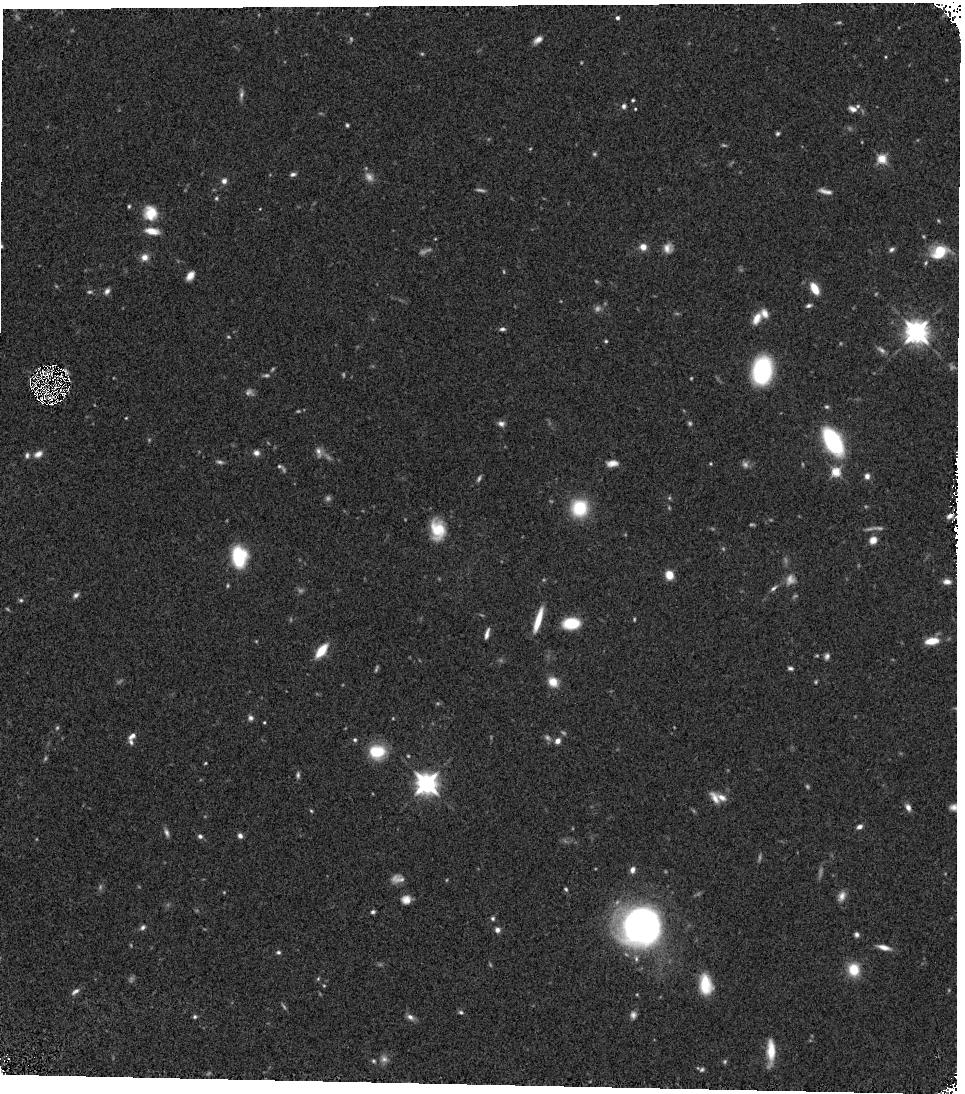
Target: UDS-V5M
Instrument: WFC3/IR
Filter: F125W
Exposure: 17 min
Observation ID: hst_12064_5m_wfc3_ir_f125w_ibew5m

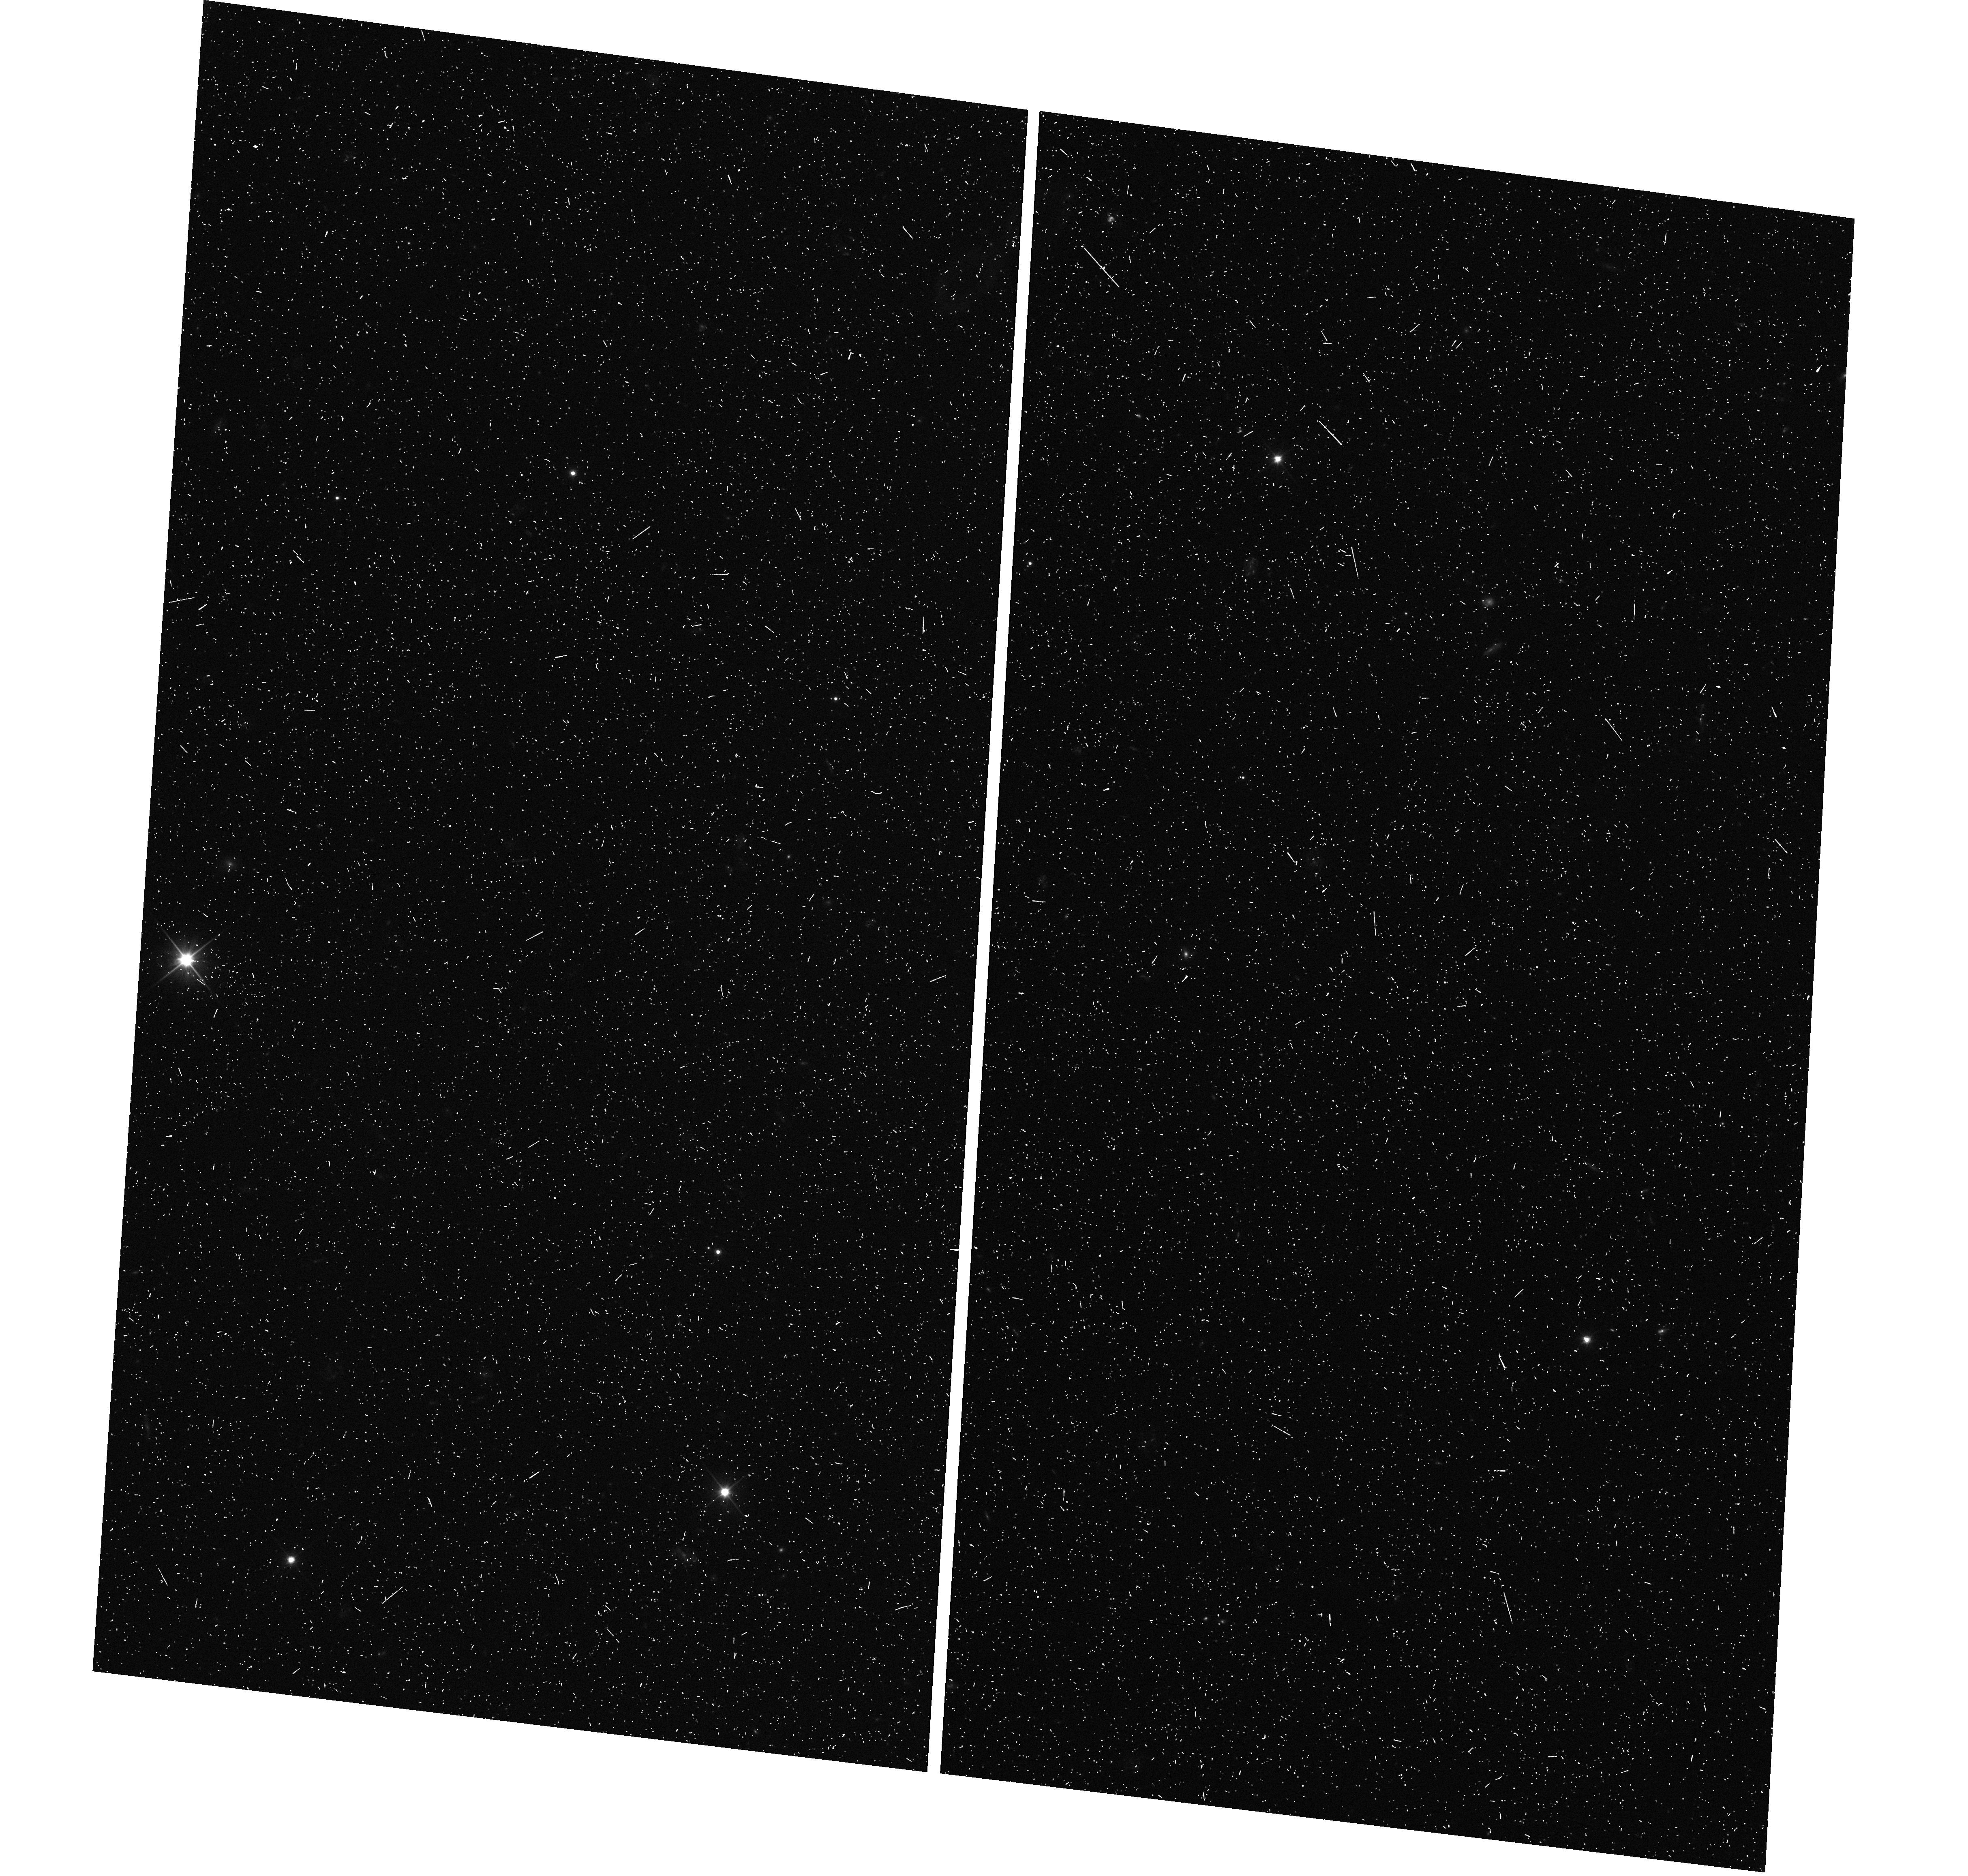
Target: UDS-V5R
Instrument: WFC3/UVIS
Filter: F350LP
Exposure: 7 min
Observation ID: hst_12064_5r_wfc3_uvis_f350lp_ibew5r

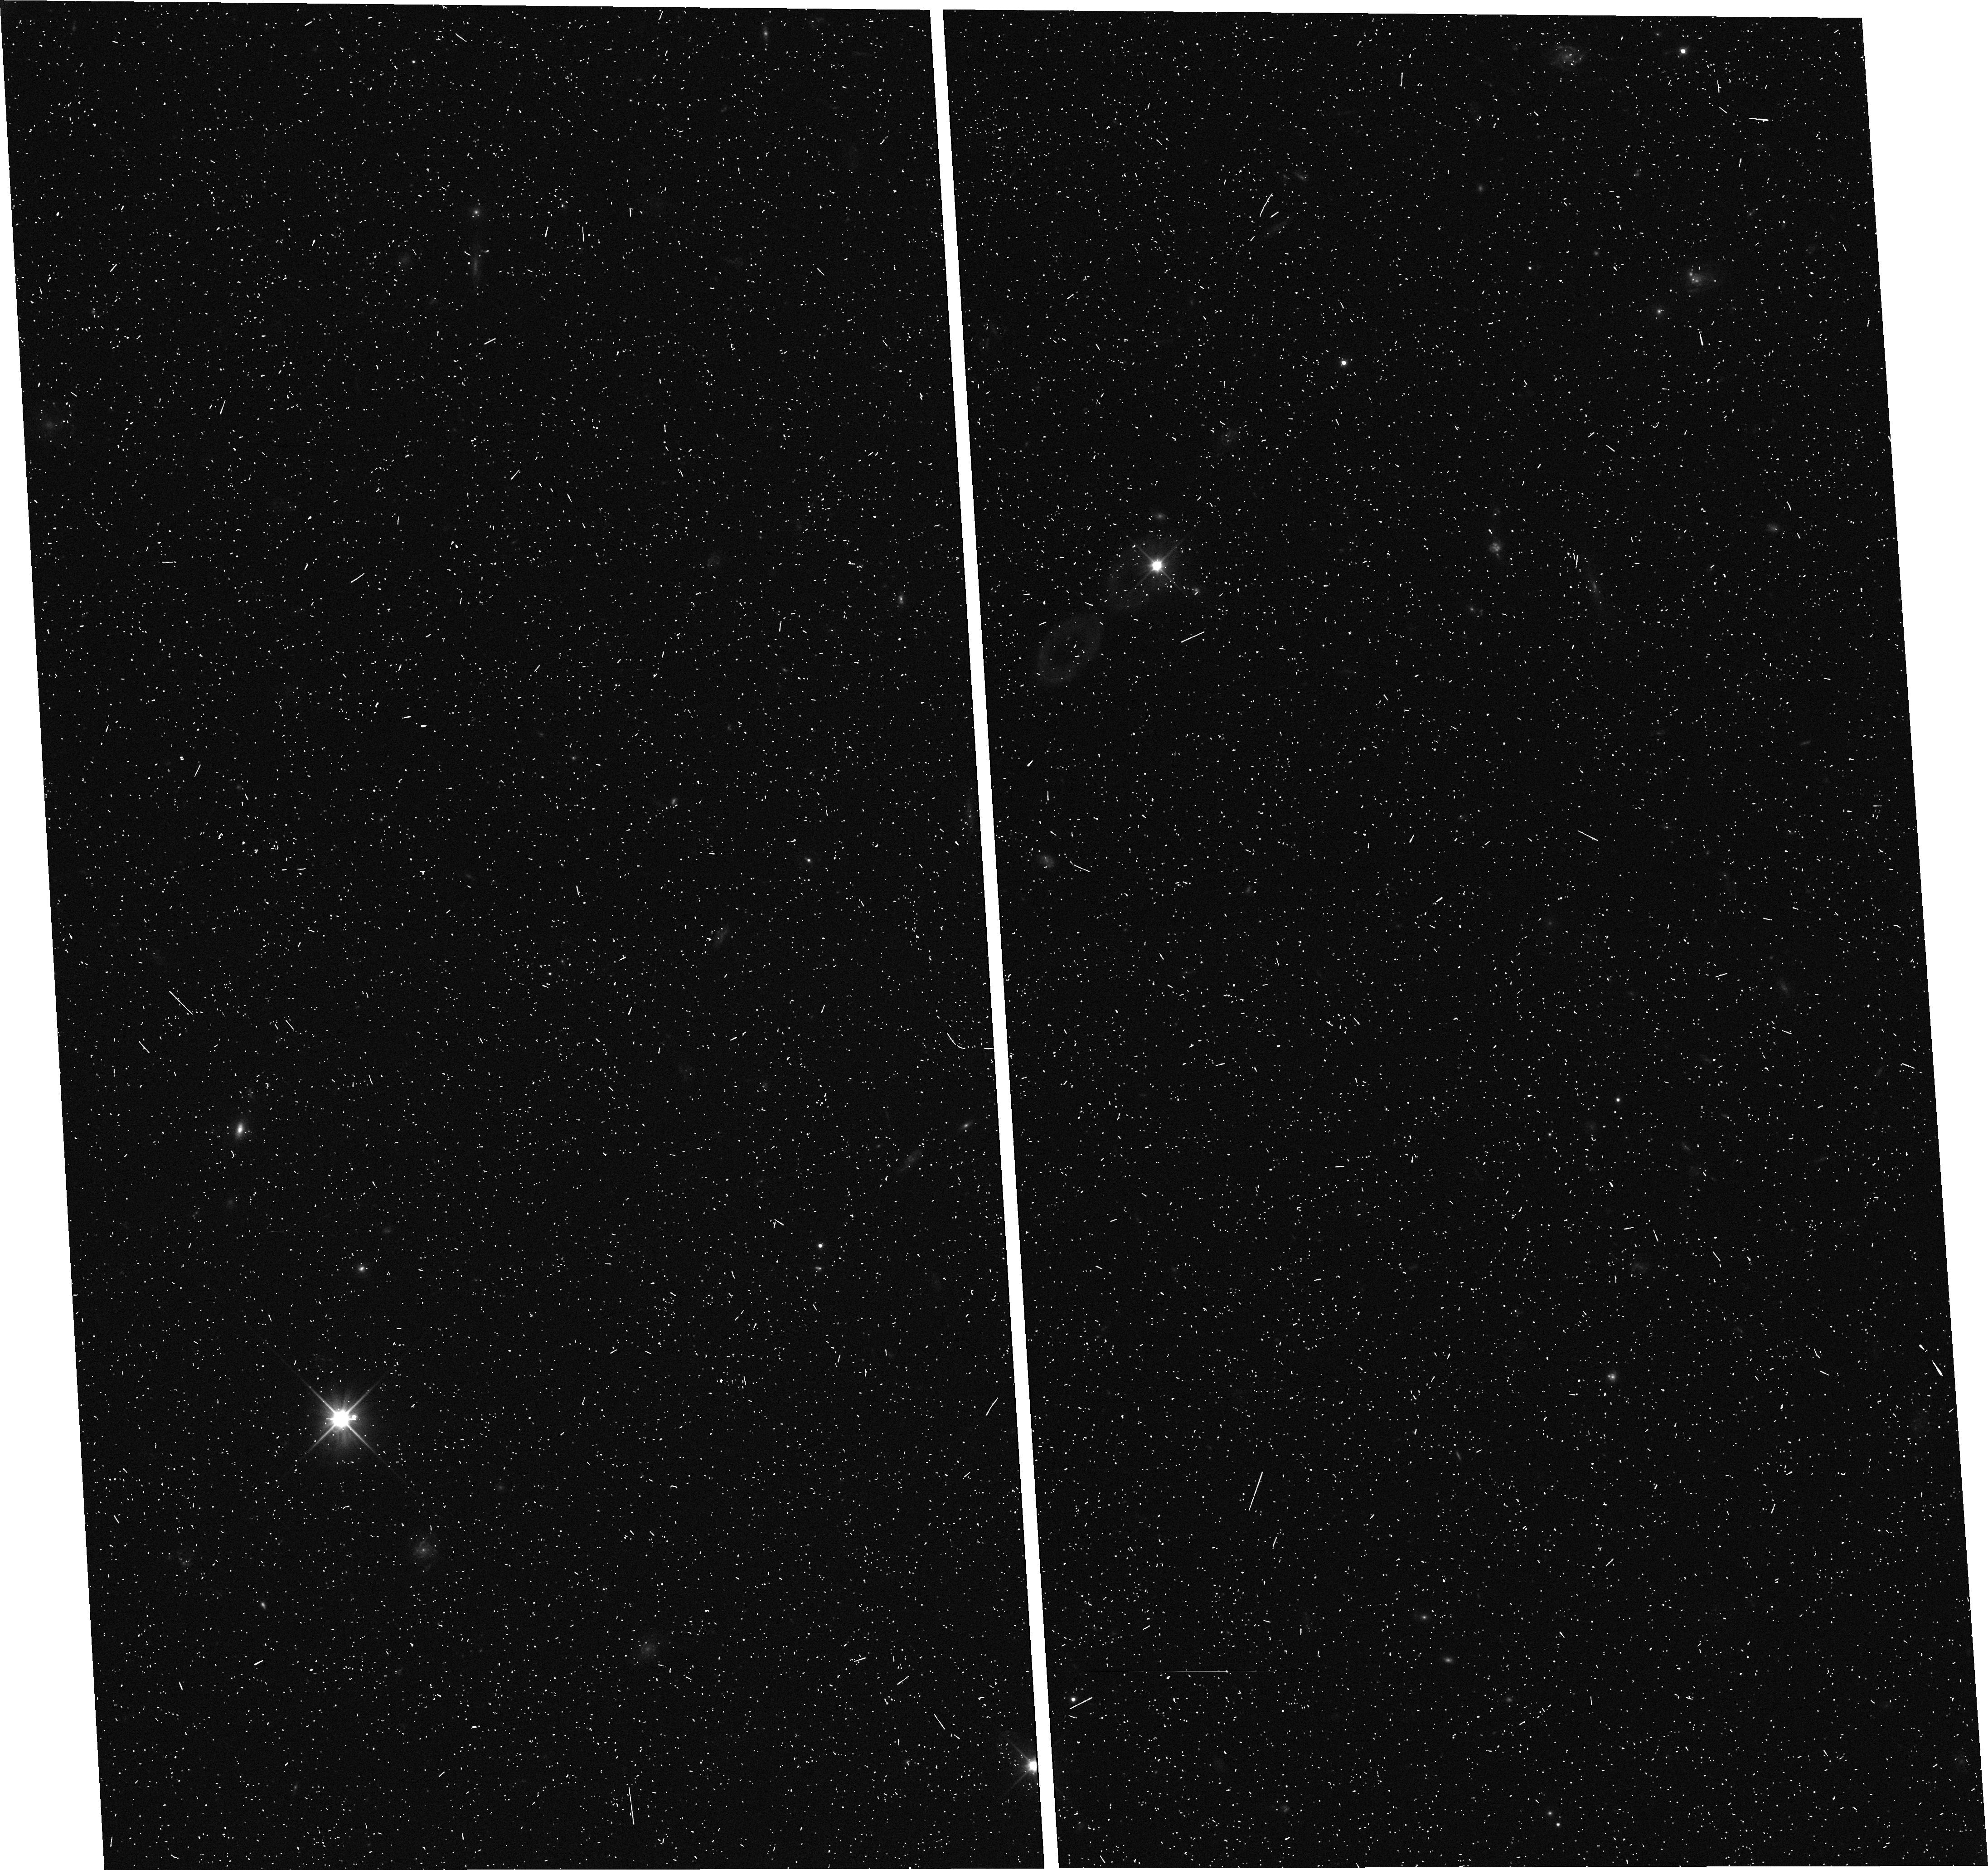
Target: UDS-V5S
Instrument: WFC3/UVIS
Filter: F350LP
Exposure: 7 min
Observation ID: hst_12064_5s_wfc3_uvis_f350lp_ibew5s

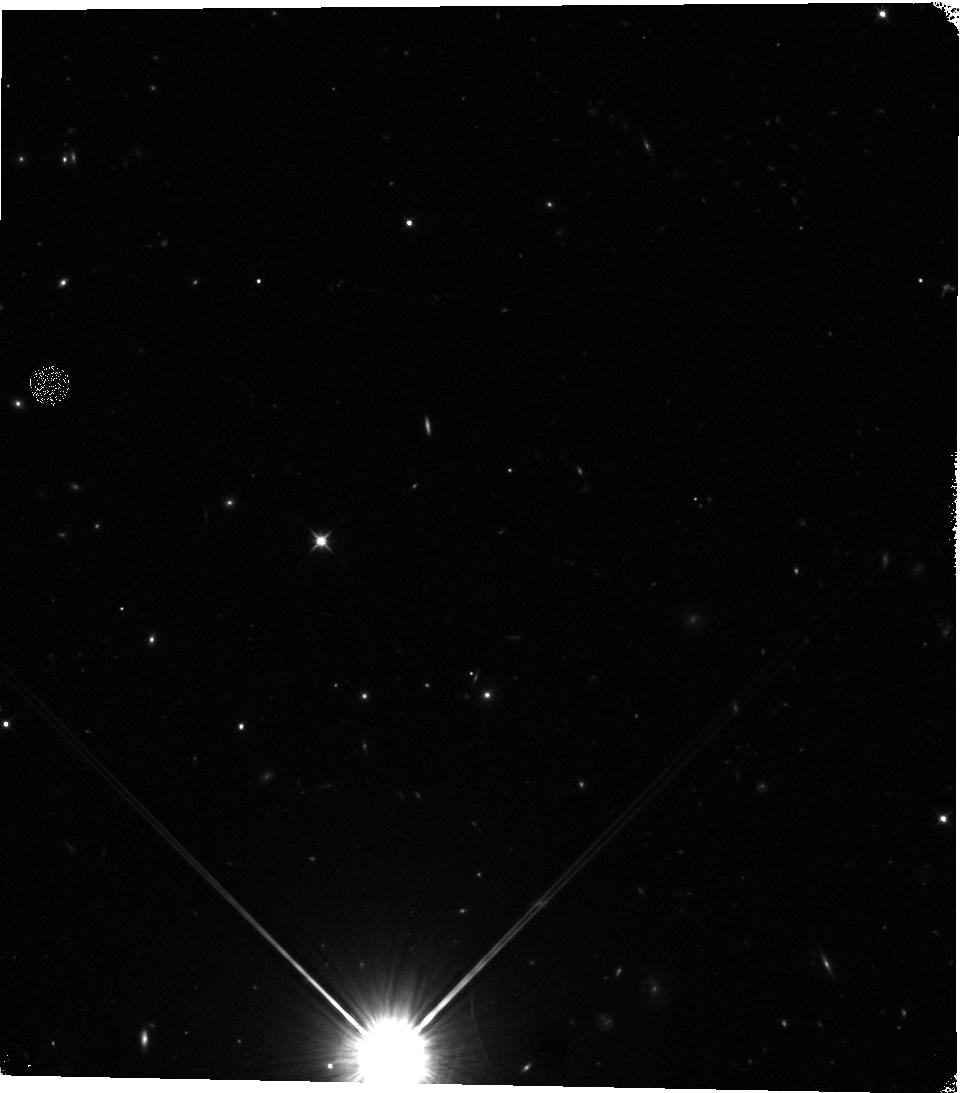
Target: UDS-V1C
Instrument: WFC3/IR
Filter: F125W
Exposure: 17 min
Observation ID: hst_12064_1c_wfc3_ir_f125w_ibew1c

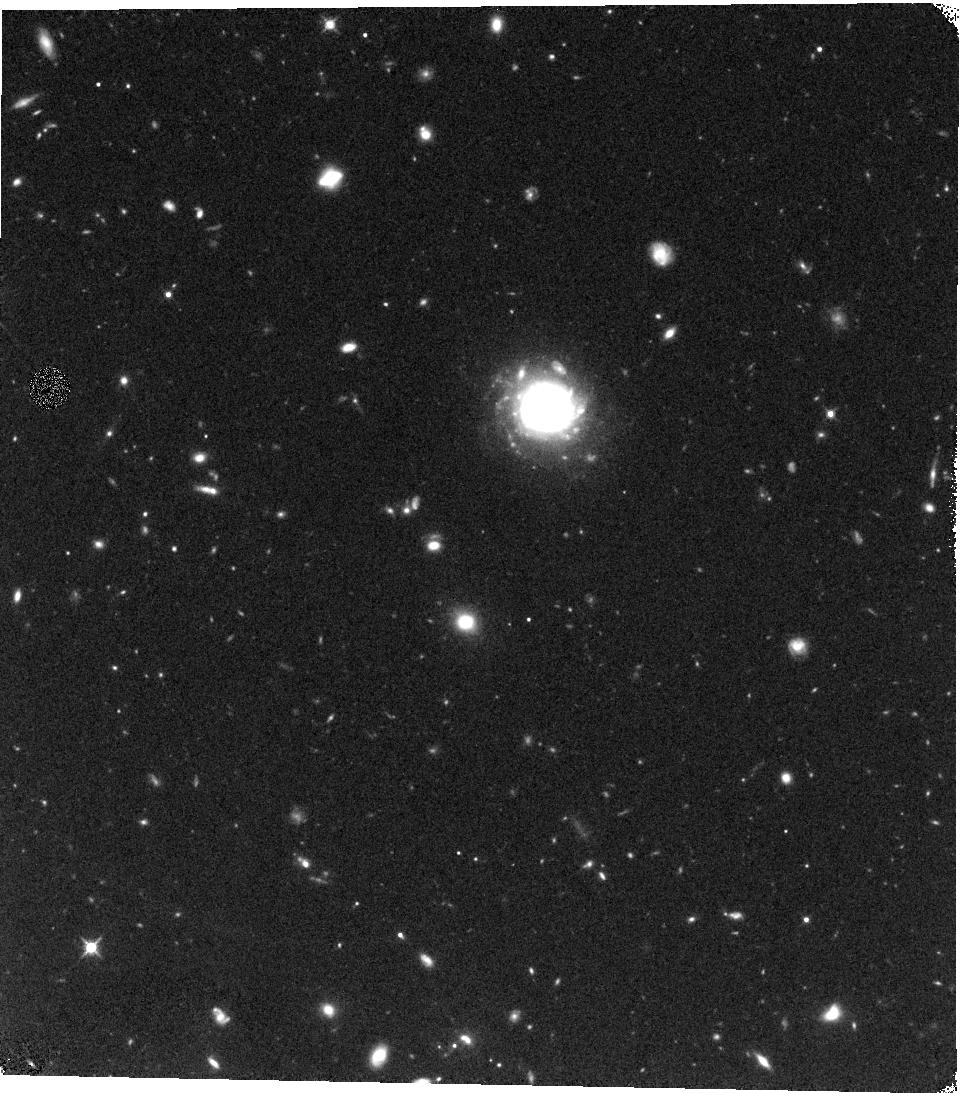
Target: UDS-V2I
Instrument: WFC3/IR
Filter: F125W
Exposure: 16 min
Observation ID: hst_12064_2i_wfc3_ir_f125w_ibew2i

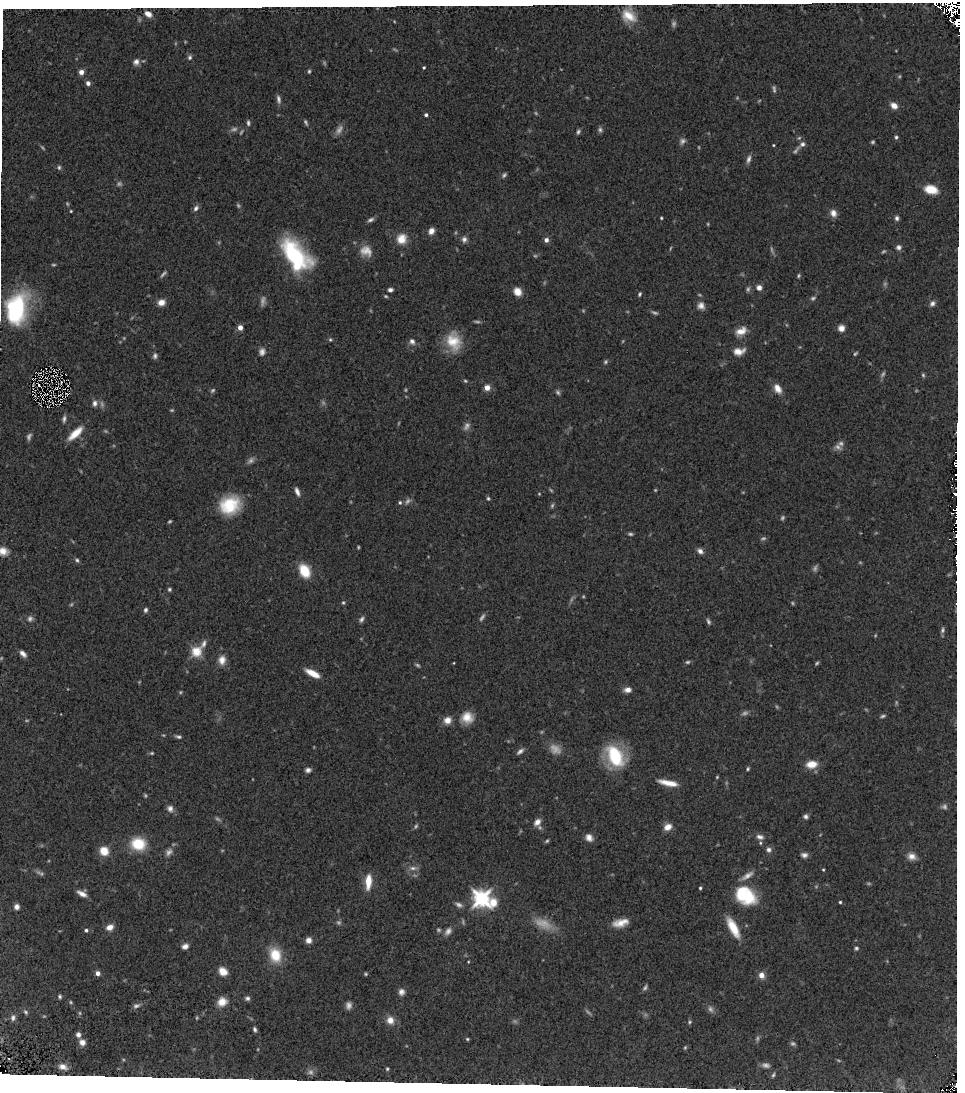
Target: UDS-V2Q
Instrument: WFC3/IR
Filter: F125W
Exposure: 16 min
Observation ID: hst_12064_2q_wfc3_ir_f125w_ibew2q

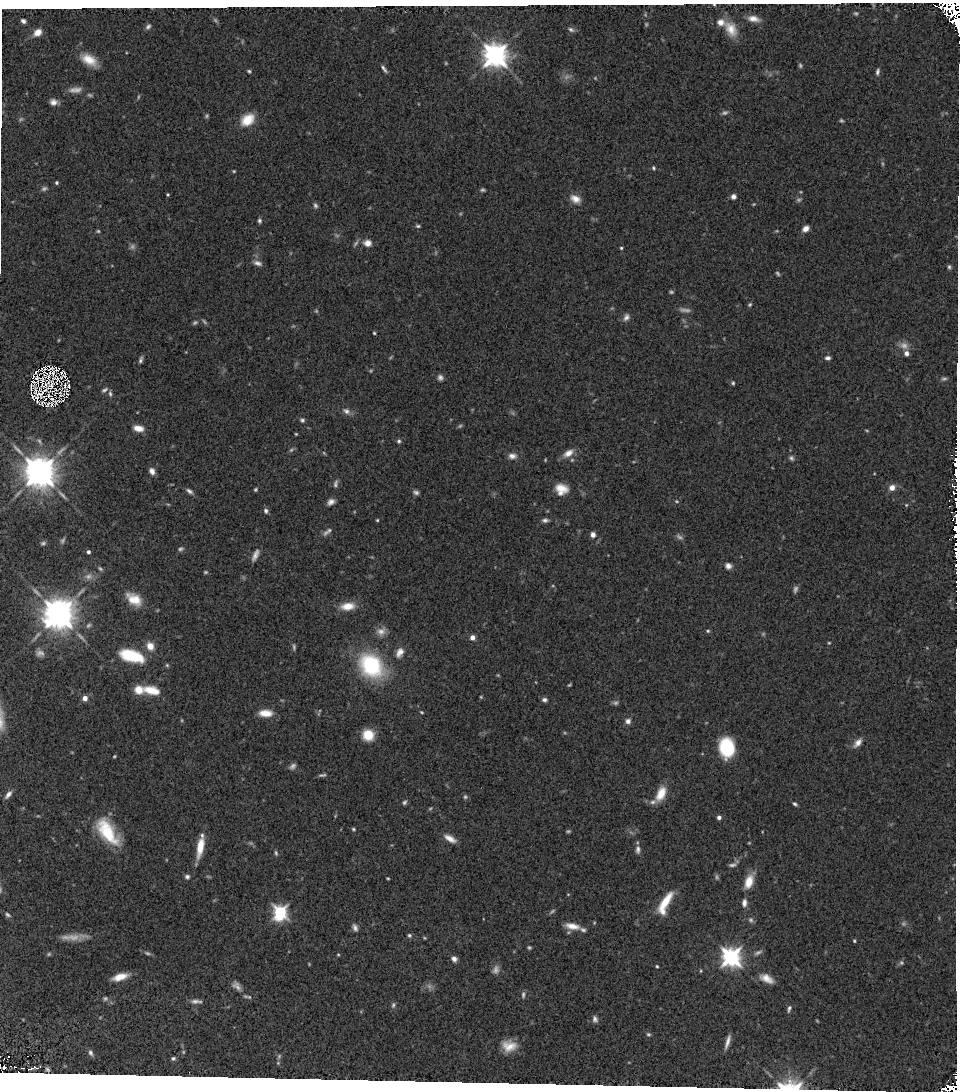
Target: UDS-V1X
Instrument: WFC3/IR
Filter: F125W
Exposure: 16 min
Observation ID: hst_12064_1x_wfc3_ir_f125w_ibew1x

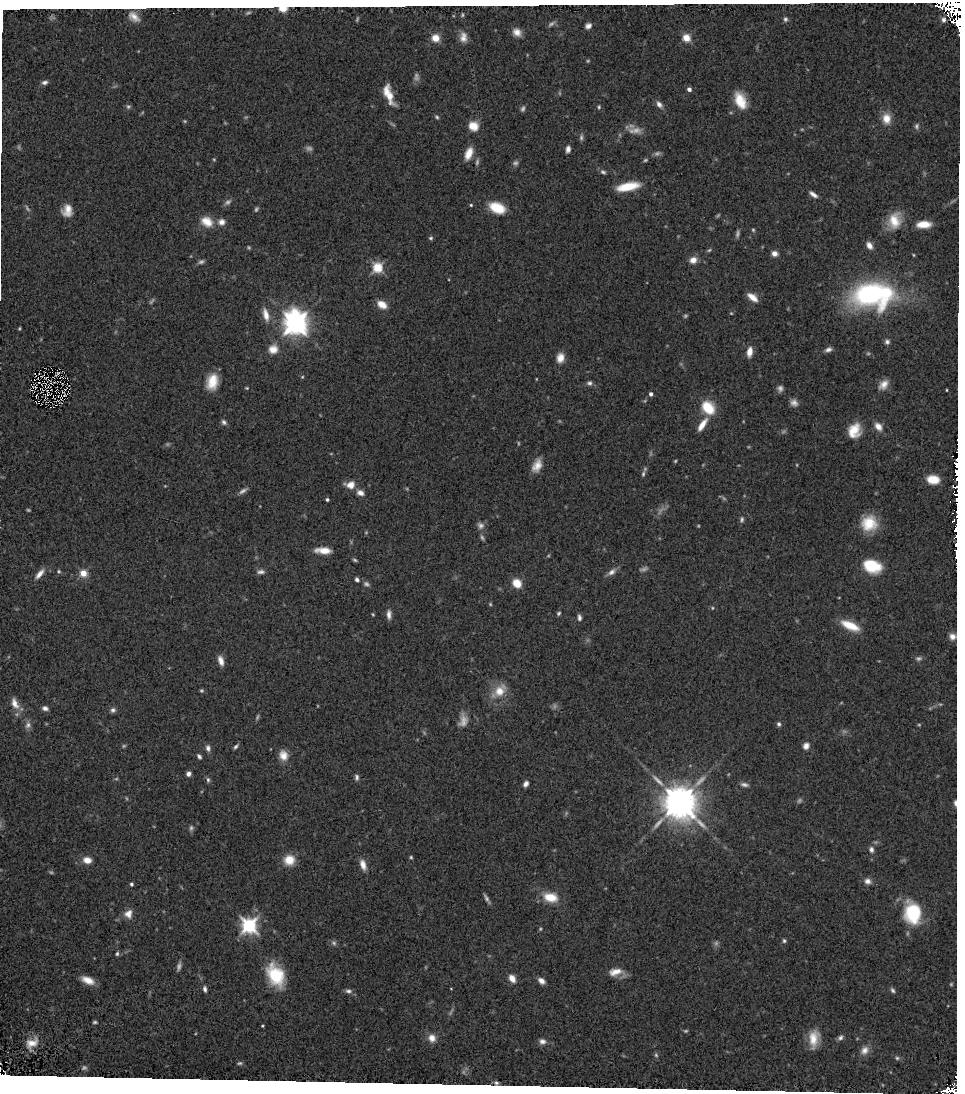
Target: UDS-V06
Instrument: WFC3/IR
Filter: F125W
Exposure: 16 min
Observation ID: hst_12064_06_wfc3_ir_f125w_ibew06

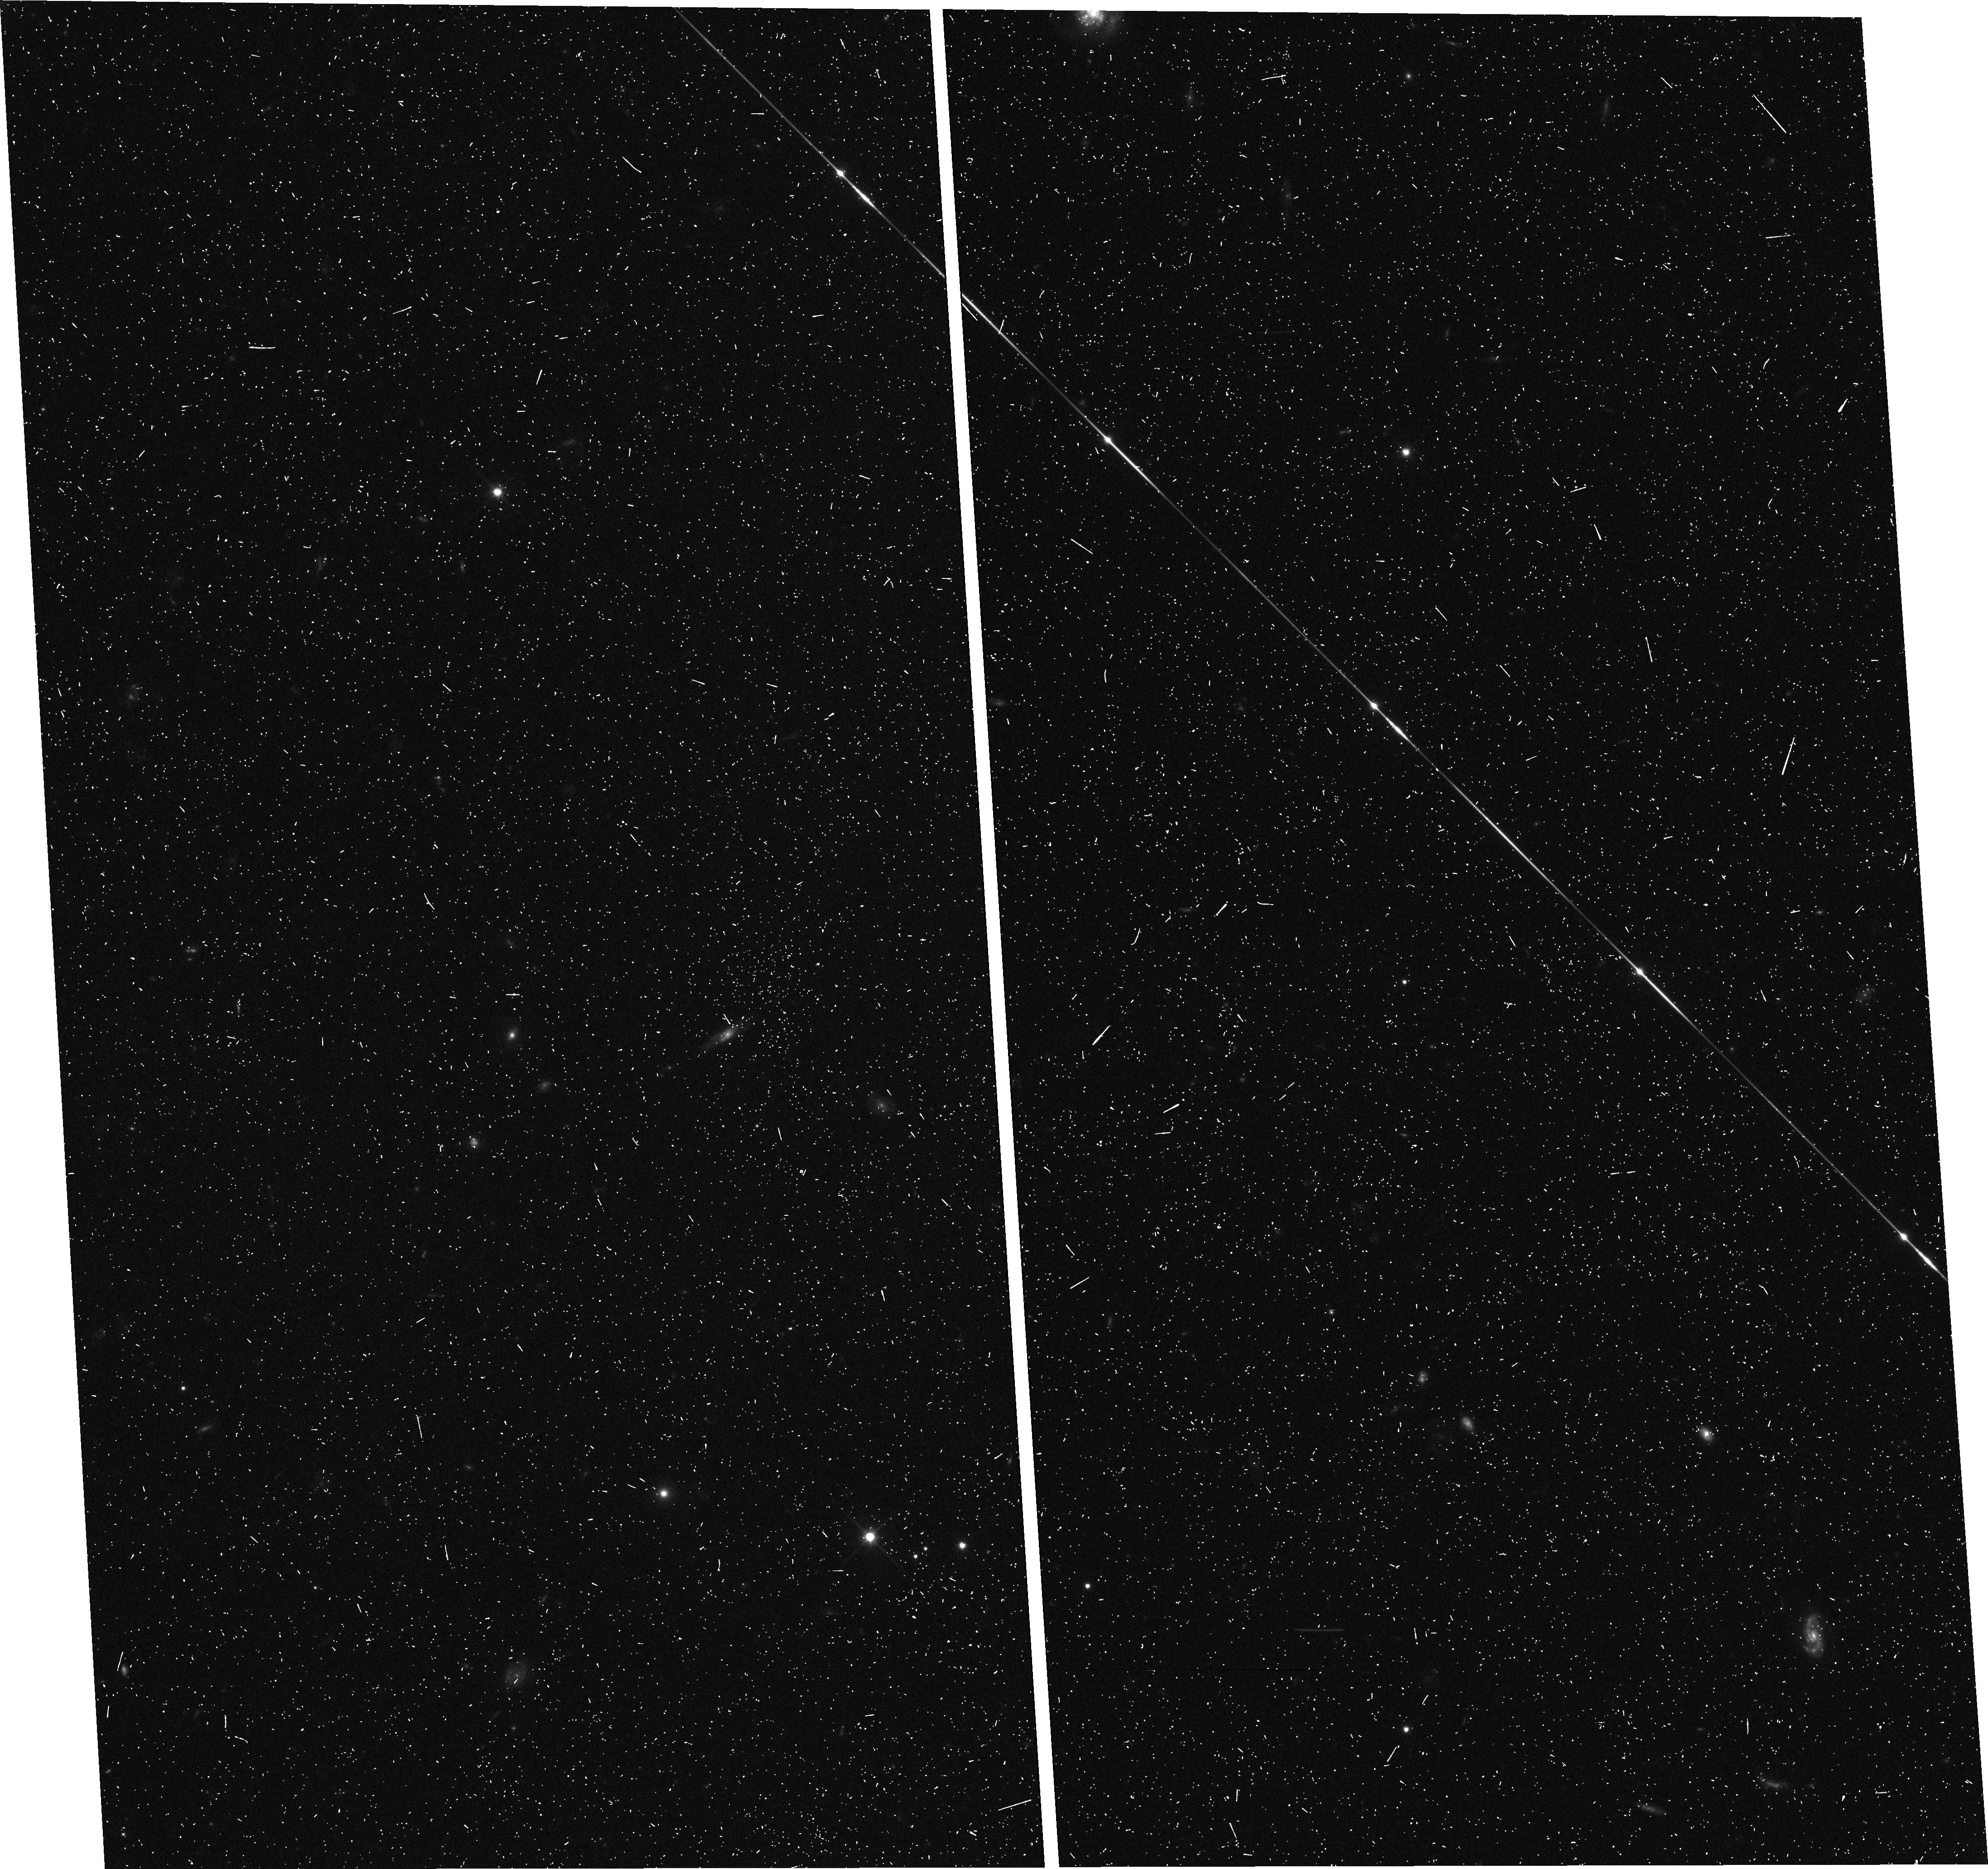
Target: UDS-V4Z
Instrument: WFC3/UVIS
Filter: F350LP
Exposure: 7 min
Observation ID: hst_12064_4z_wfc3_uvis_f350lp_ibew4z

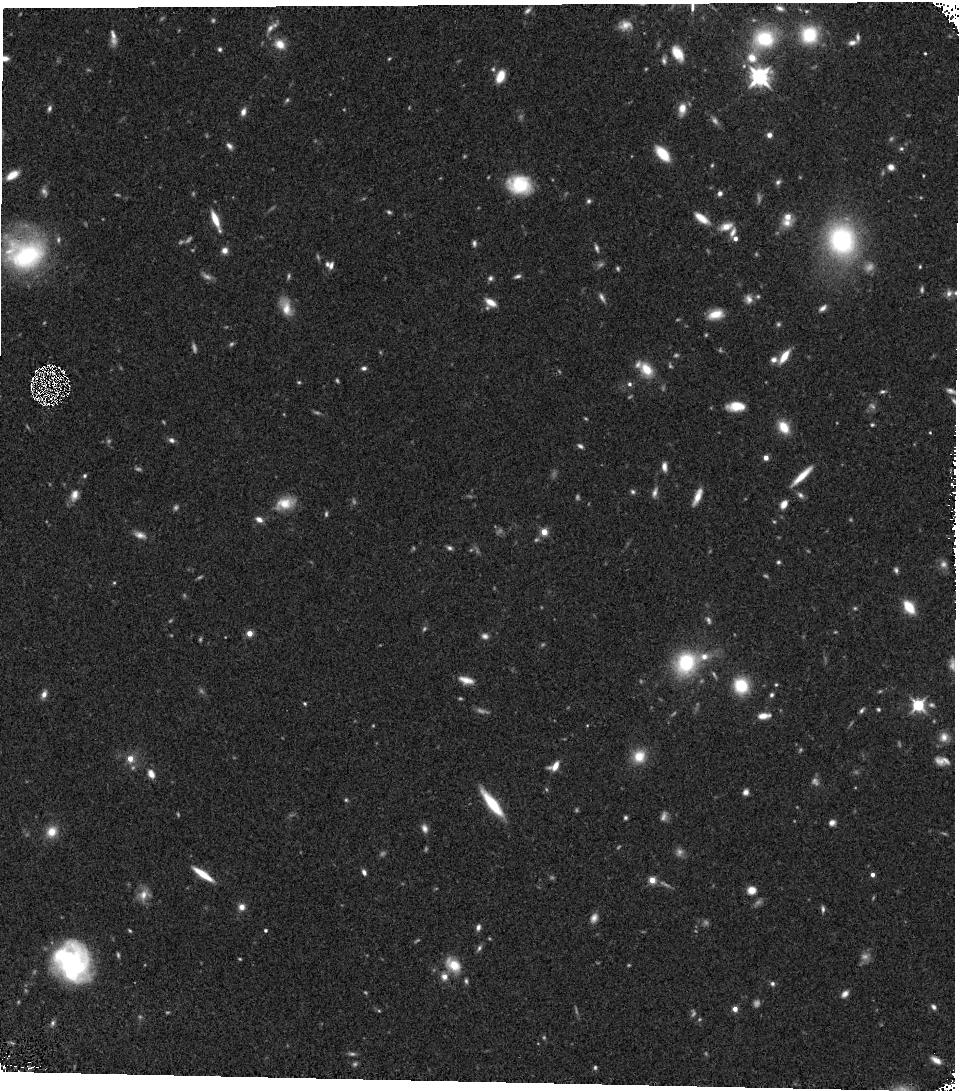
Target: UDS-V2A
Instrument: WFC3/IR
Filter: F125W
Exposure: 16 min
Observation ID: hst_12064_2a_wfc3_ir_f125w_ibew2a

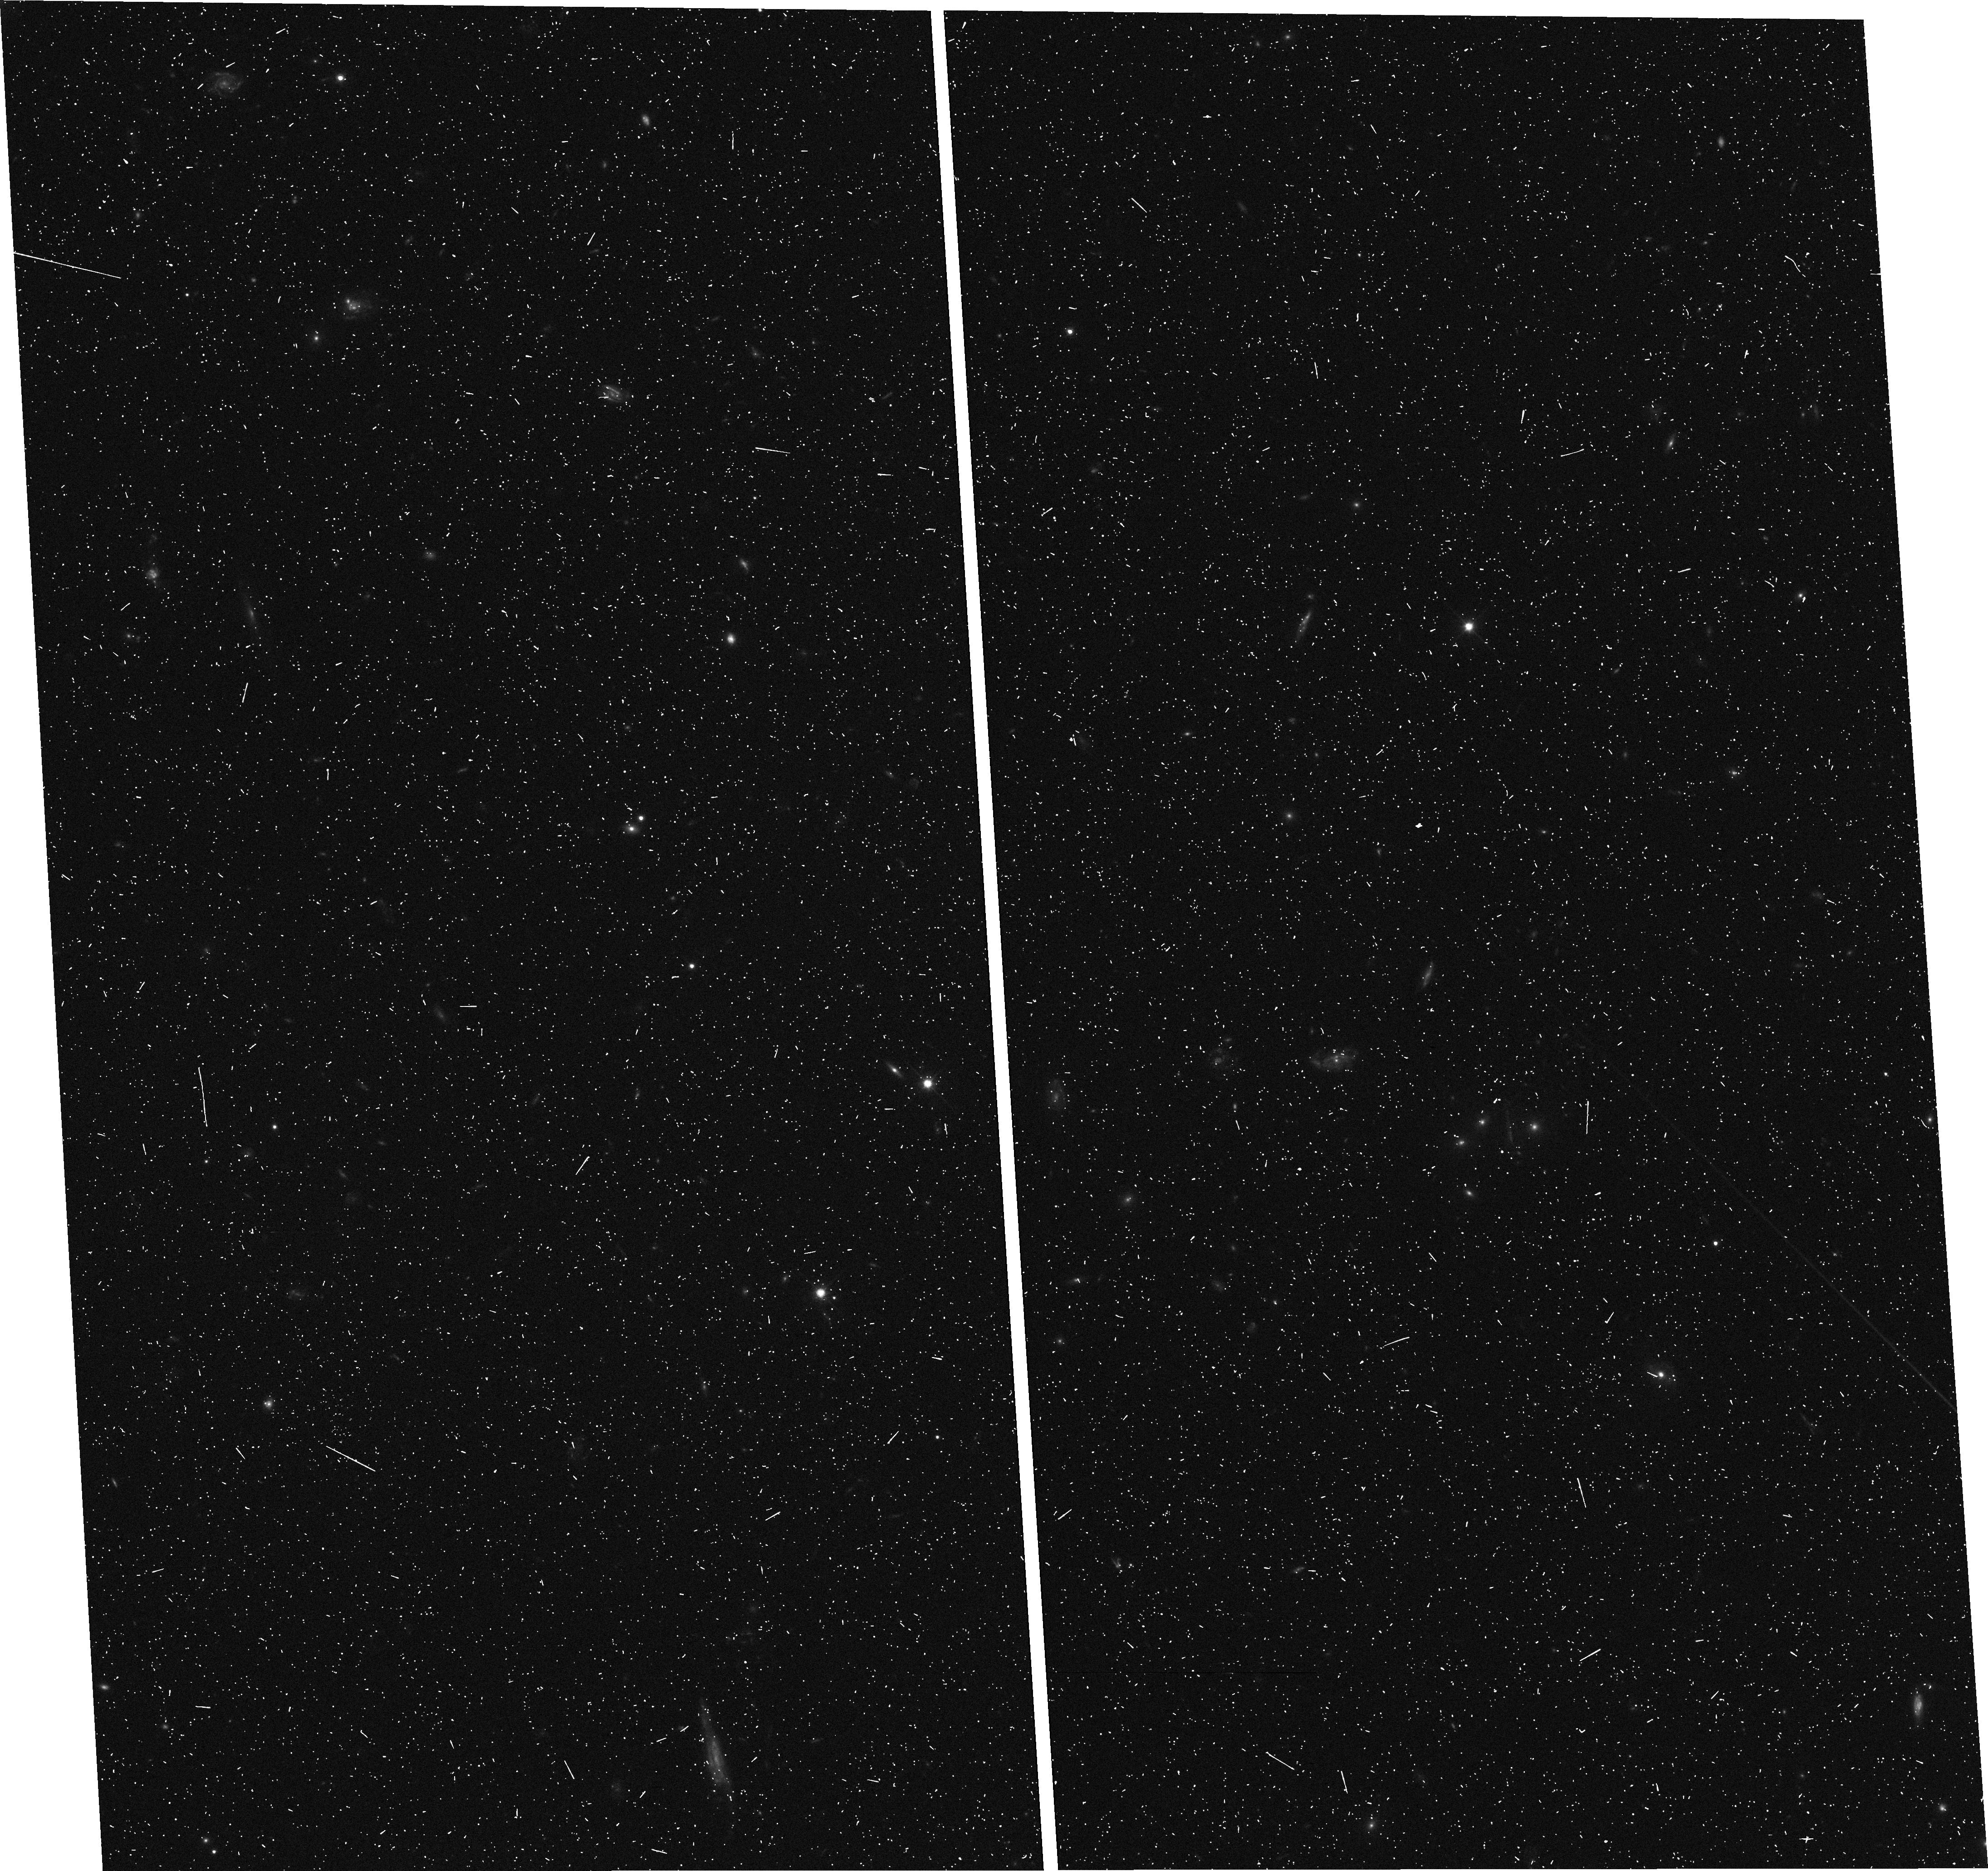
Target: UDS-V5C
Instrument: WFC3/UVIS
Filter: F350LP
Exposure: 7 min
Observation ID: hst_12064_5c_wfc3_uvis_f350lp_ibew5c

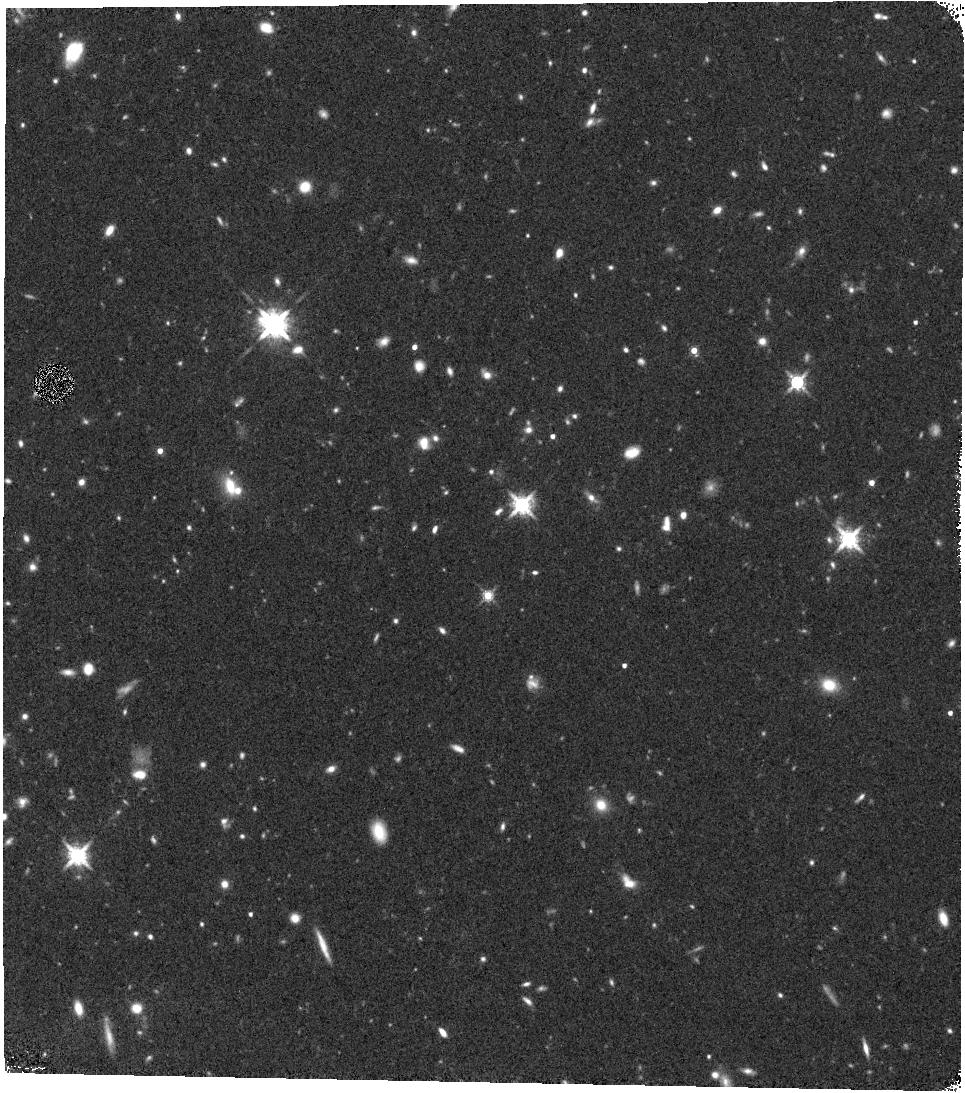
Target: UDS-V1Y
Instrument: WFC3/IR
Filter: F160W
Exposure: 28 min
Observation ID: hst_12064_1y_wfc3_ir_f160w_ibew1y

Cosmic Assembly Near-IR Deep Extragalactic Legacy Survey -- UDS Field (PI: Faber, Sandra M.)

The Cosmic Assembly Near-IR Deep Extragalactic Legacy Survey (CANDELS) is designed to document the ?rst third of galactic evolution from z = 8 to 1.5 via deep imaging of more than 250, 000 galaxies with WFC3/IR and ACS. It will also find the first Type Ia SNe beyond z > 1.5 and establish their accuracy as standard candles for cosmology. Five premier multi-wavelength sky regions are selected from the Spitzer Extragalactic Deep Survey (SEDS) to provide complementary IRAC imaging data down to 26.5 AB mag, a unique resource for stellar masses at all redshifts. The use of ?ve widely separated ?elds mitigates cosmic variance and yields statistically robust and complete samples of galaxies down to 10^9 solar masses out to z ~ 8. The program merges two originally separate MCT proposals. The Faber program incorporates a ?Wide? imaging survey in three separate fields to ~2 orbit depth over ~0.2 sq. degrees, plus a ?Deep? imaging survey to ~12 orbit depth in the two GOODS regions over ~0.04 sq. degrees. In combination with ultra-deep imaging from the Hubble Ultradeep Field program (GO 11563), the result is a three-tiered strategy that ef?ciently samples both bright/rare and faint/common extragalactic objects. The Ferguson program adds an extensive high-redshift Type Ia SNe search, plus ultraviolet "daytime" UVIS exposures in GOODS-N to exploit the CVZ opportunity in that field. This program, GO 12064, is part of the Wide mosaic survey, which has the following field centers and sizes: Field ID RA(2000) Dec(2000) WFC3 Dim. PA on sky UDS 02 17 38 -05 12 02 4x11 270 COSMOS 10 00 31 +02 24 00 4x11 180 EGS 14 19 31 +52 54 10 3x15 41 Science highlights from the Wide program: * Underlying structural properties of galaxies as revealed by WFC3-IR images sensitive to older stars (beyond the 4000-A break) and less affected by dust than ACS. A key redshift is z ~ 2, where star-formation peaks, QSOs are most abundant, and where restframe B-band is still accessible to WFC3. Sample questions include: - Structure in young vs. old stars: same or different? - Disks -- do settled disks exist at z ~ 2? Radii, mass profiles, color gradients, flattenings - Bulges -- how many have formed by z ~ 2, and in what galaxies? Bulge-disk ratios, radii, mass profiles, central stellar densities, environments - Structure of highly reddened, dust-obscured galaxies - Mergers and interactions: Gini/M20 and other measures of peculiarity and merger state - AGN: where are accreting BHs found? Which formed first, bulges or BHs? Properties of AGN hosts. Search for obscured AGN point sources not visible at shorter wavelengths. * Census of rare, massive galaxies at z ~ 2, minimizing cosmic variance through the use of multiple Wide fields * Discovery and counts of rare luminous candidate galaxies at the top of the luminosity function at z ~ 7-8 * Measurement of the correlation function and clustering of early galaxies to estimate dark-matter halo masses * Search for Type Ia SNe to z ~ 2, exploiting long-wavelength sensitivity of WFC3-IR. The first comprehensive search for Type Ia's at these large distances and early epochs